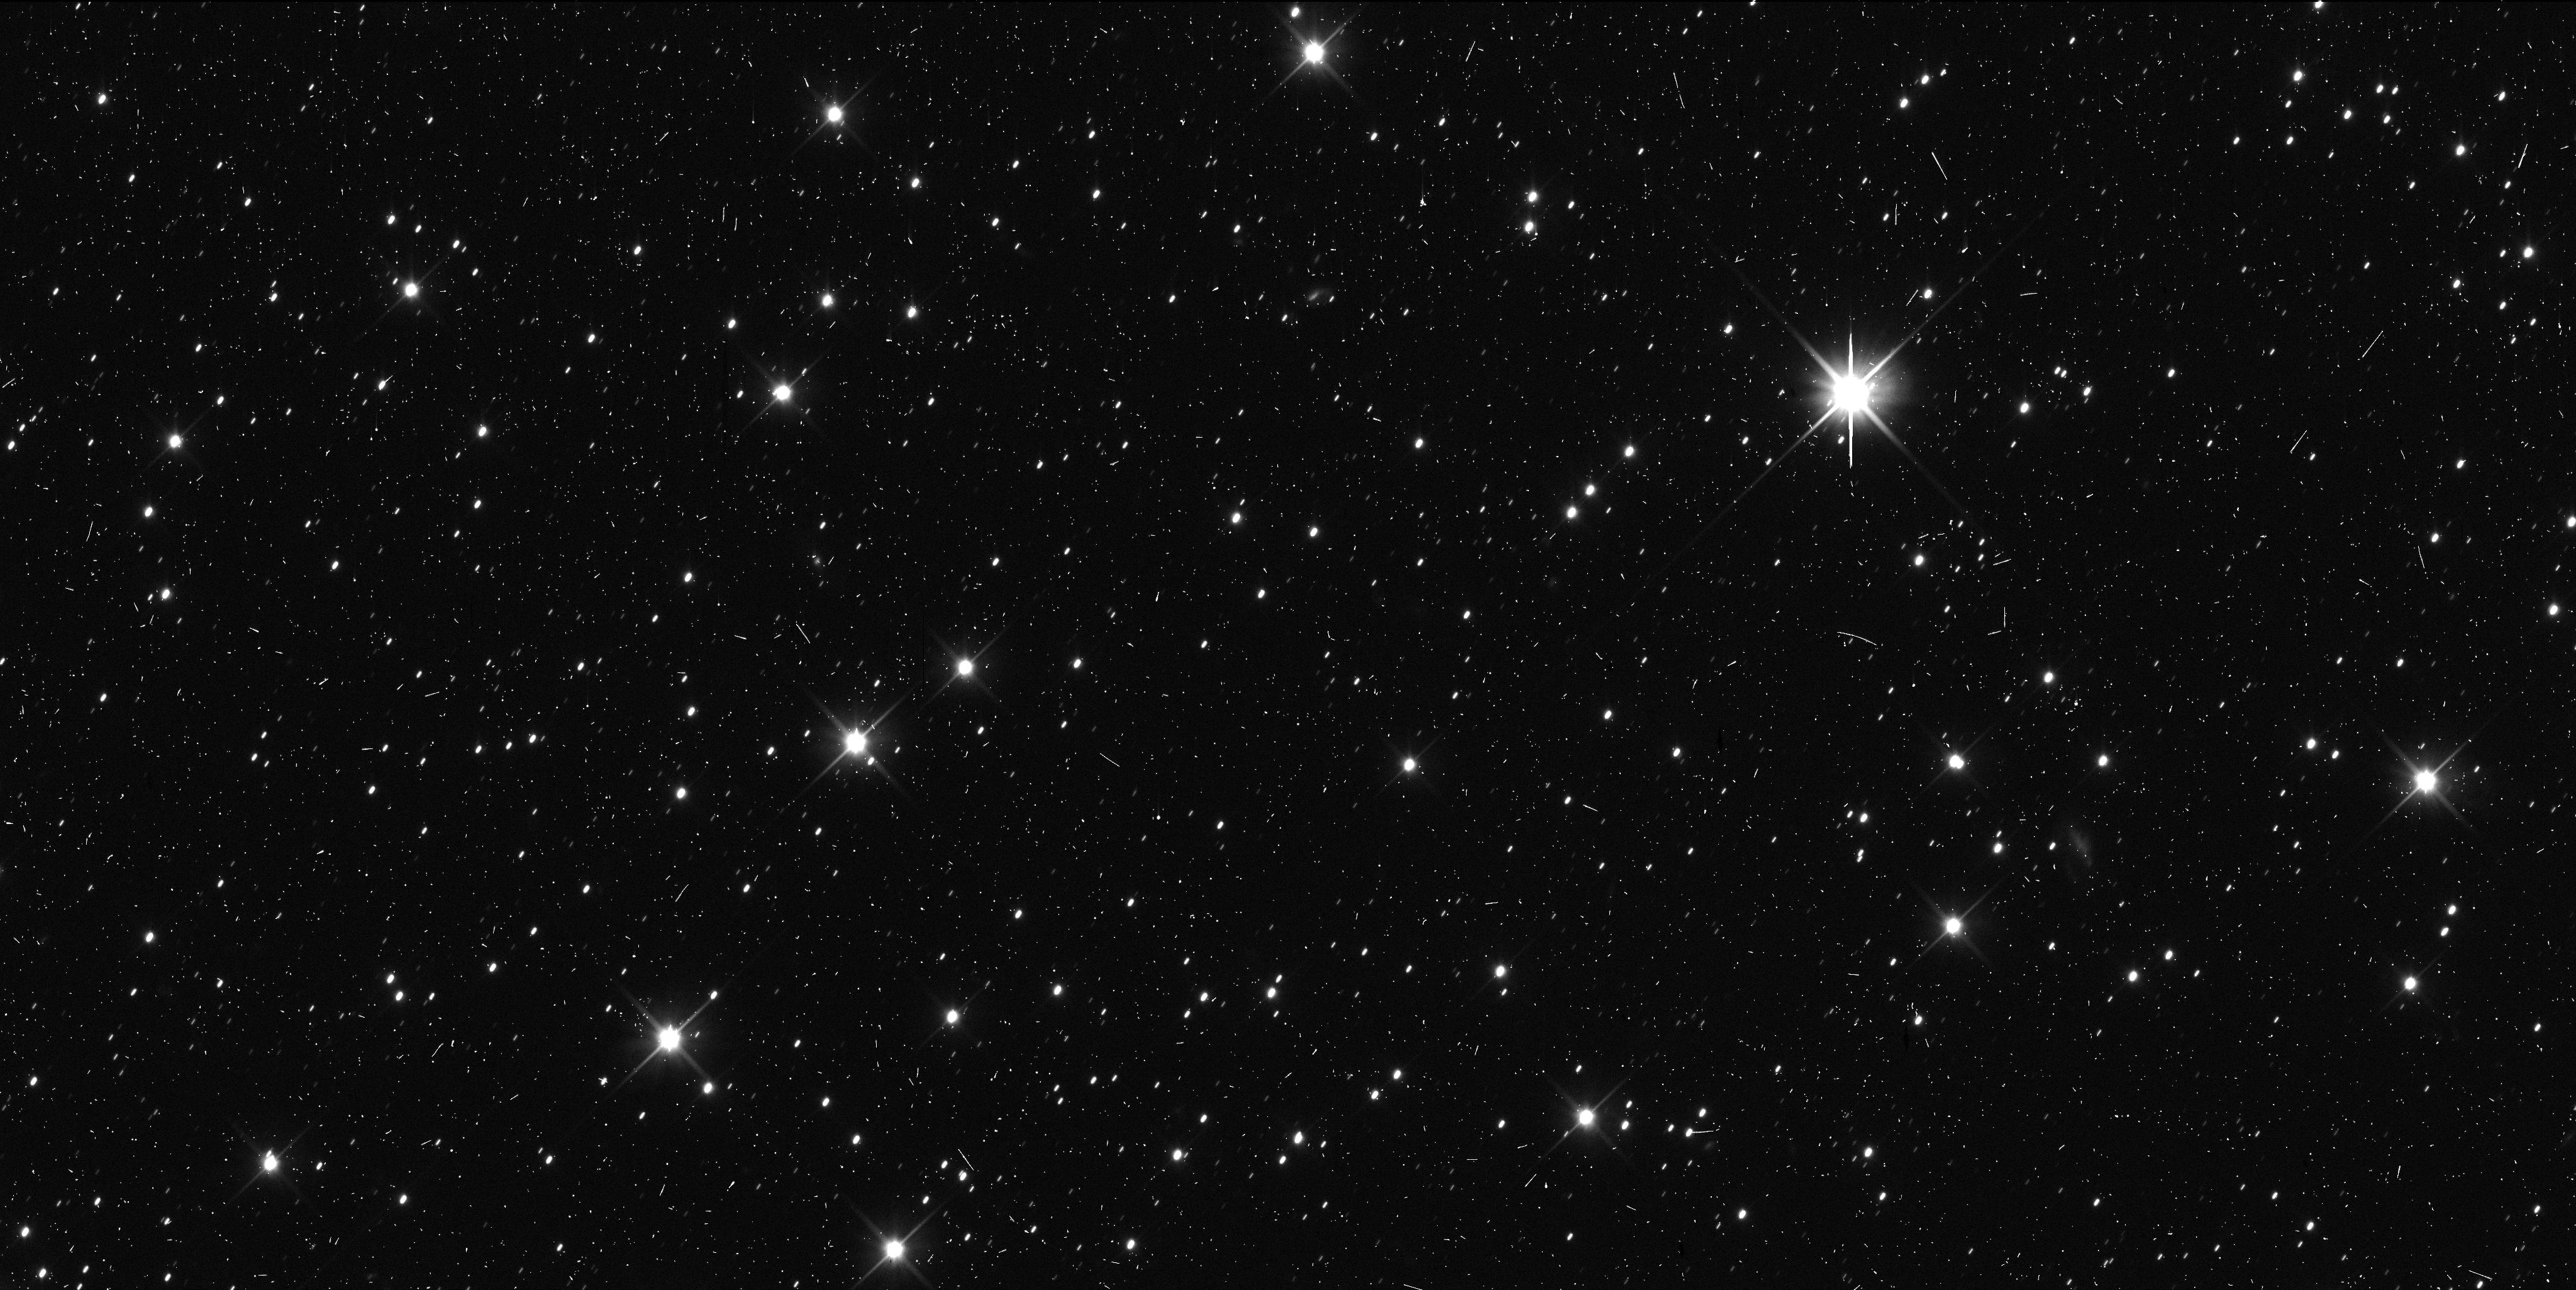
Target: 2014MU69
Instrument: WFC3/UVIS
Filter: F350LP
Exposure: 6 min
Observation ID: id8i14maq

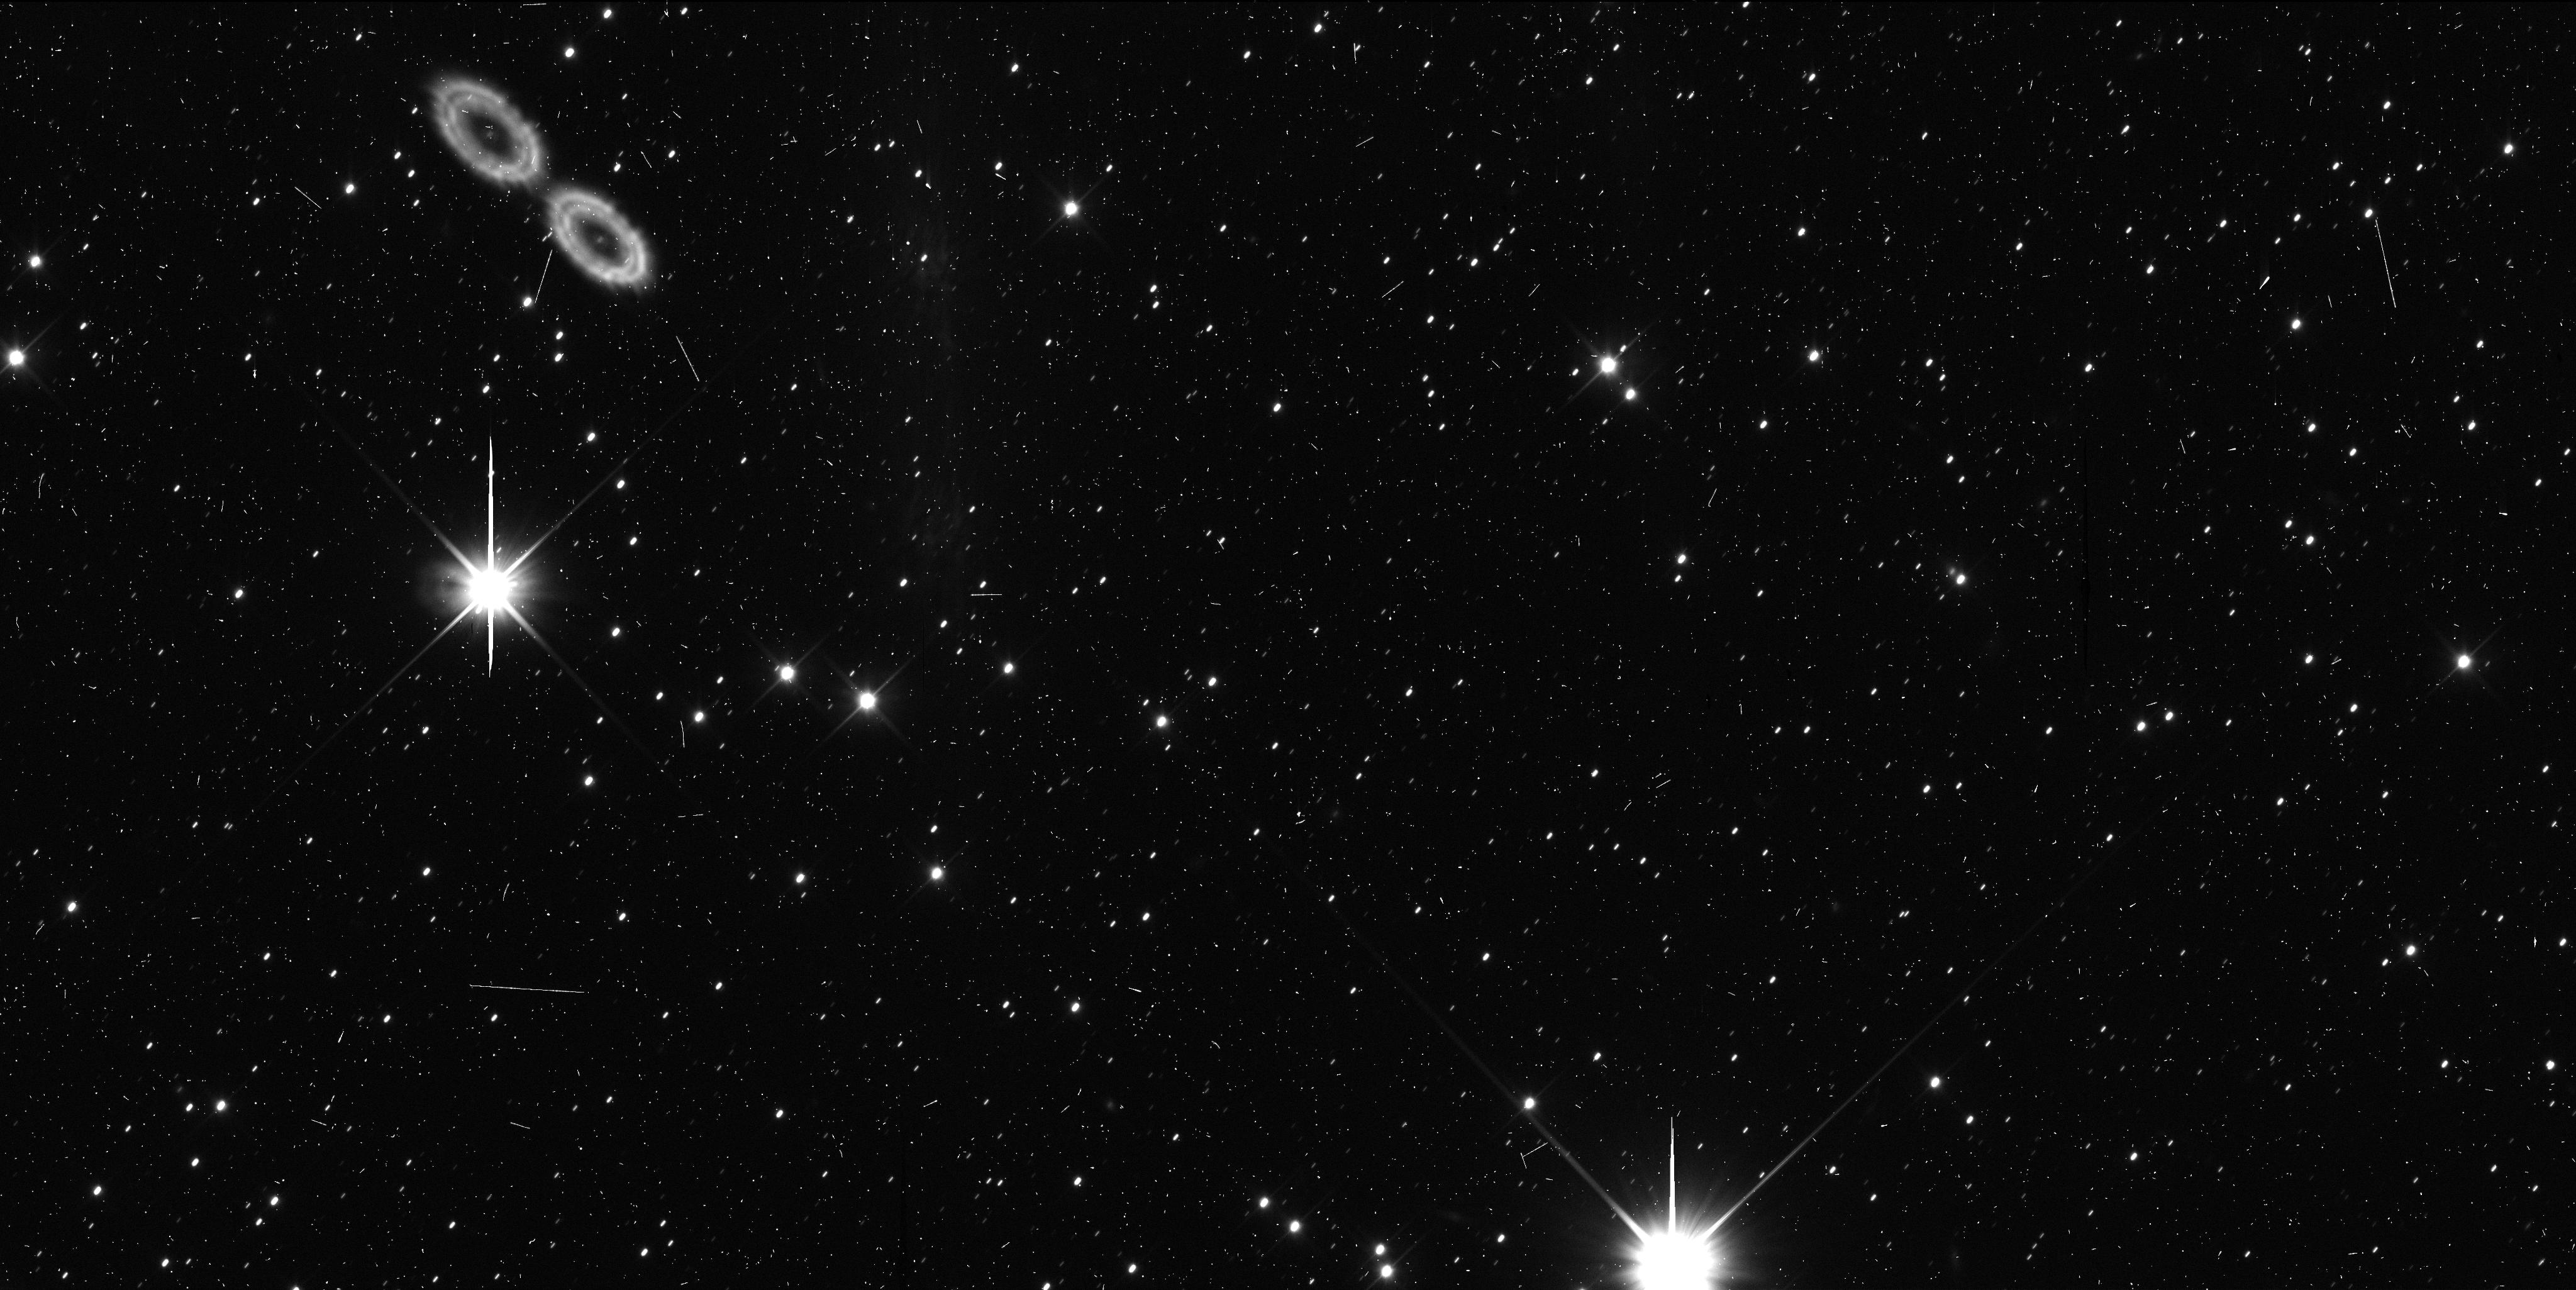
Target: 2014MU69
Instrument: WFC3/UVIS
Filter: F350LP
Exposure: 6 min
Observation ID: id8i01spq

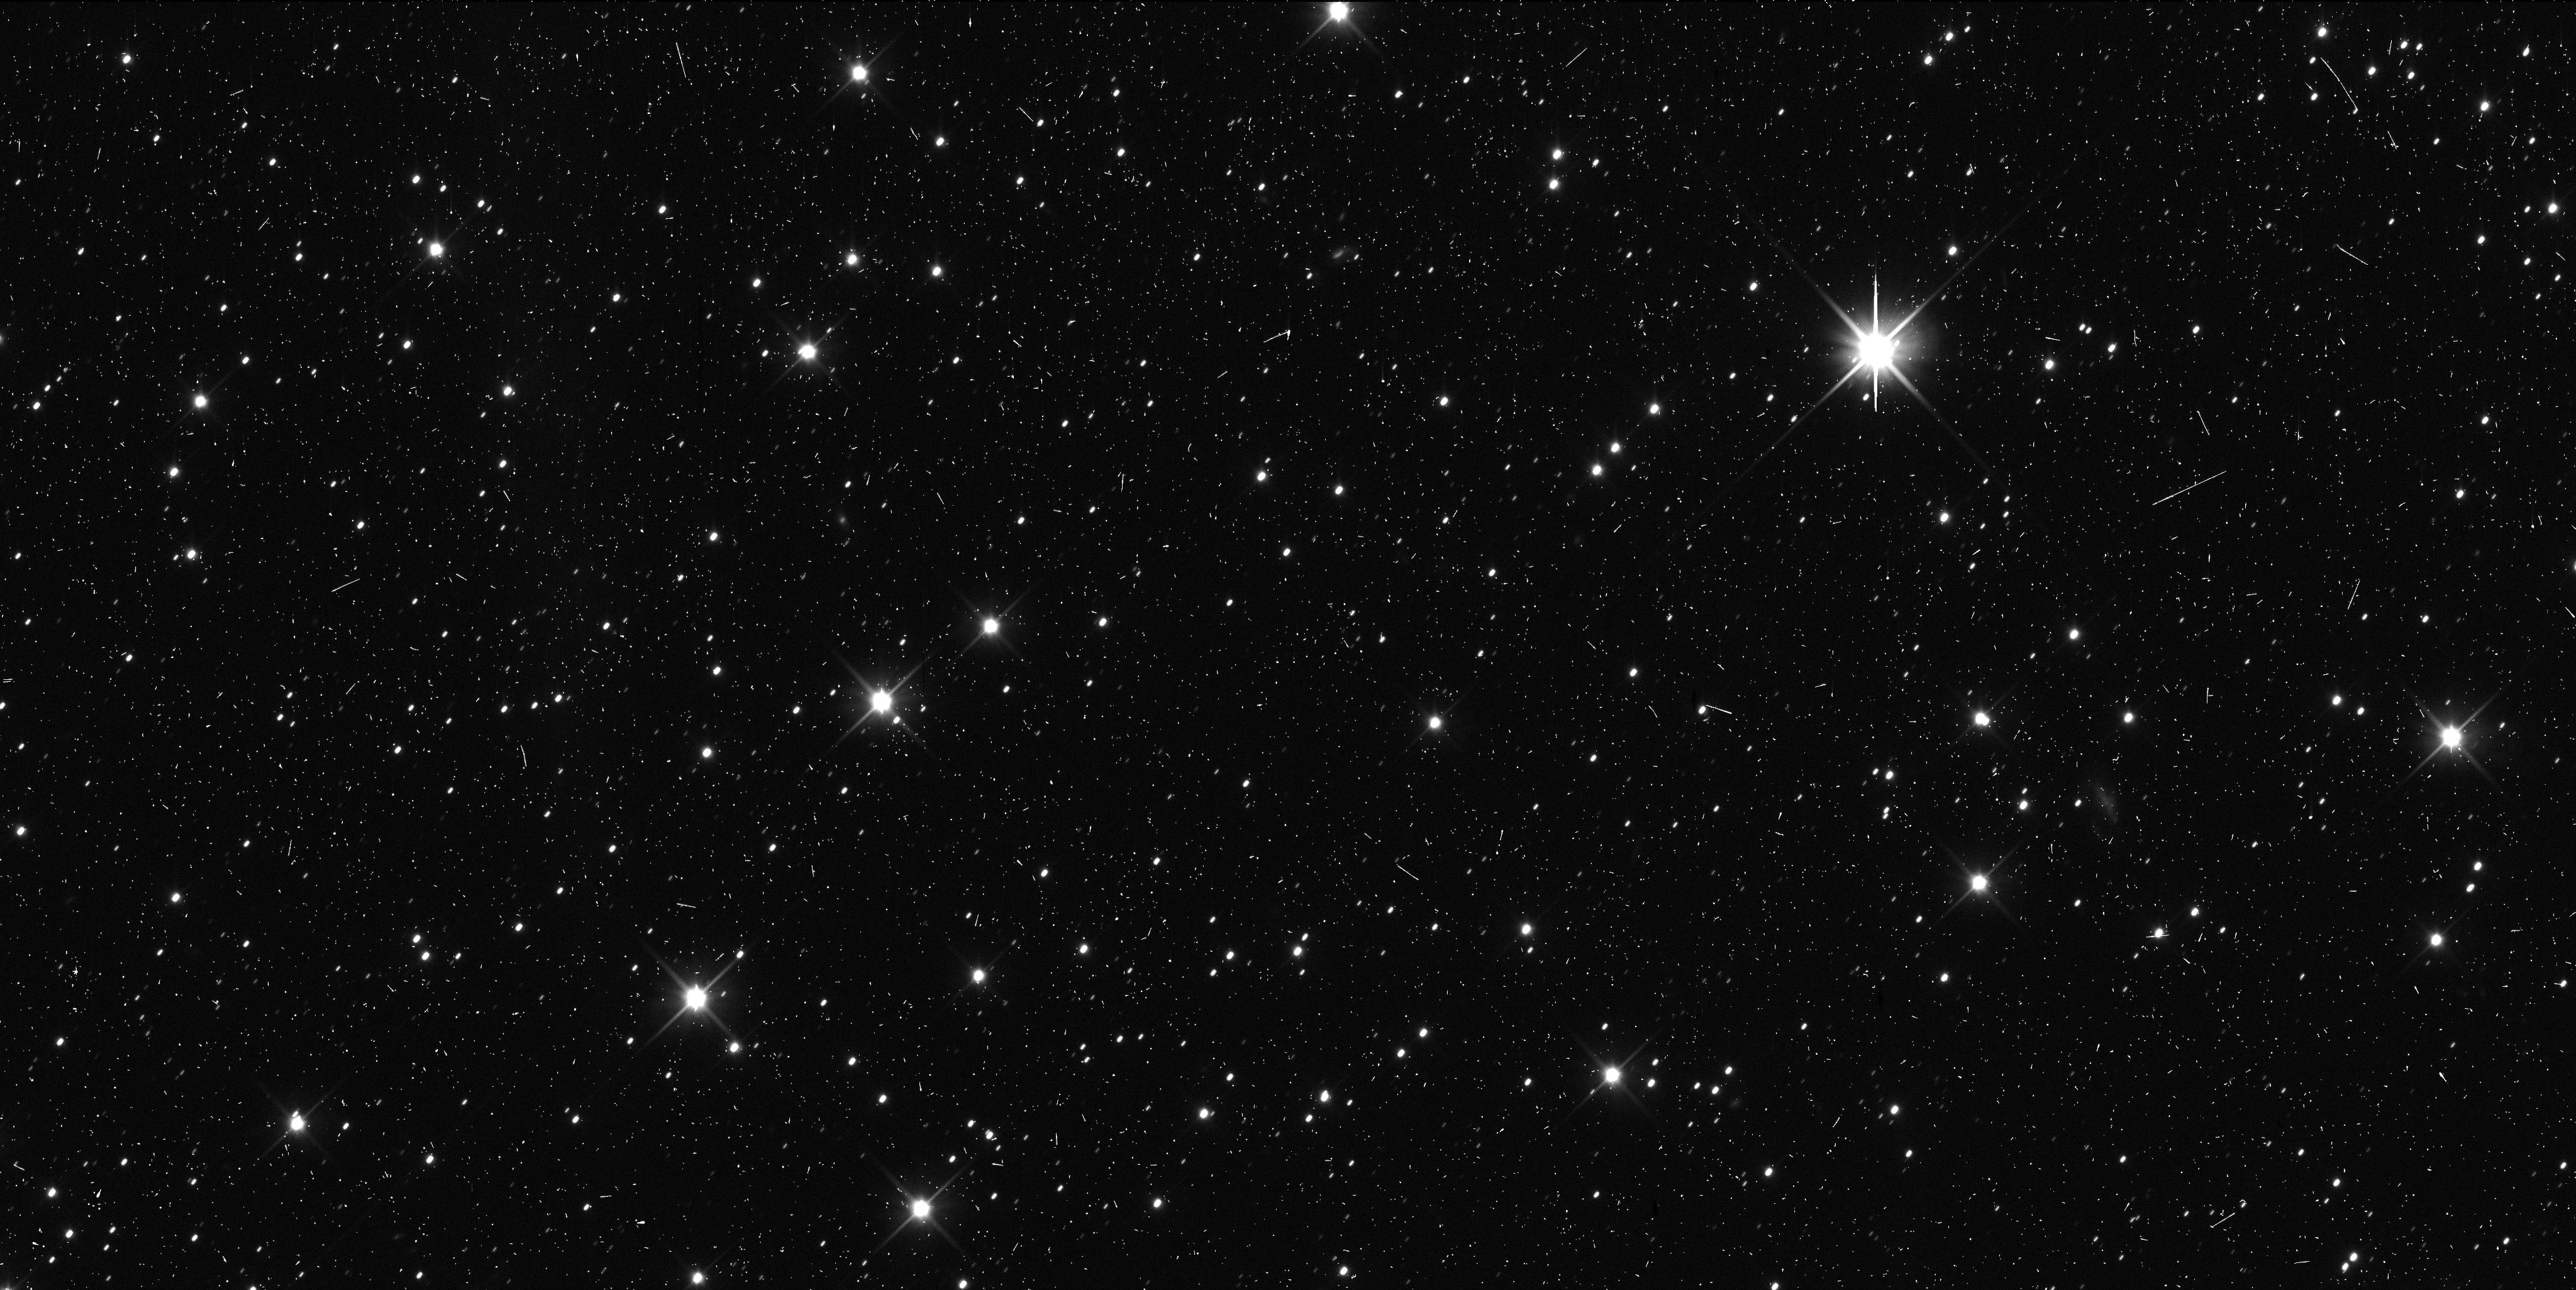
Target: 2014MU69
Instrument: WFC3/UVIS
Filter: F350LP
Exposure: 6 min
Observation ID: id8i15meq

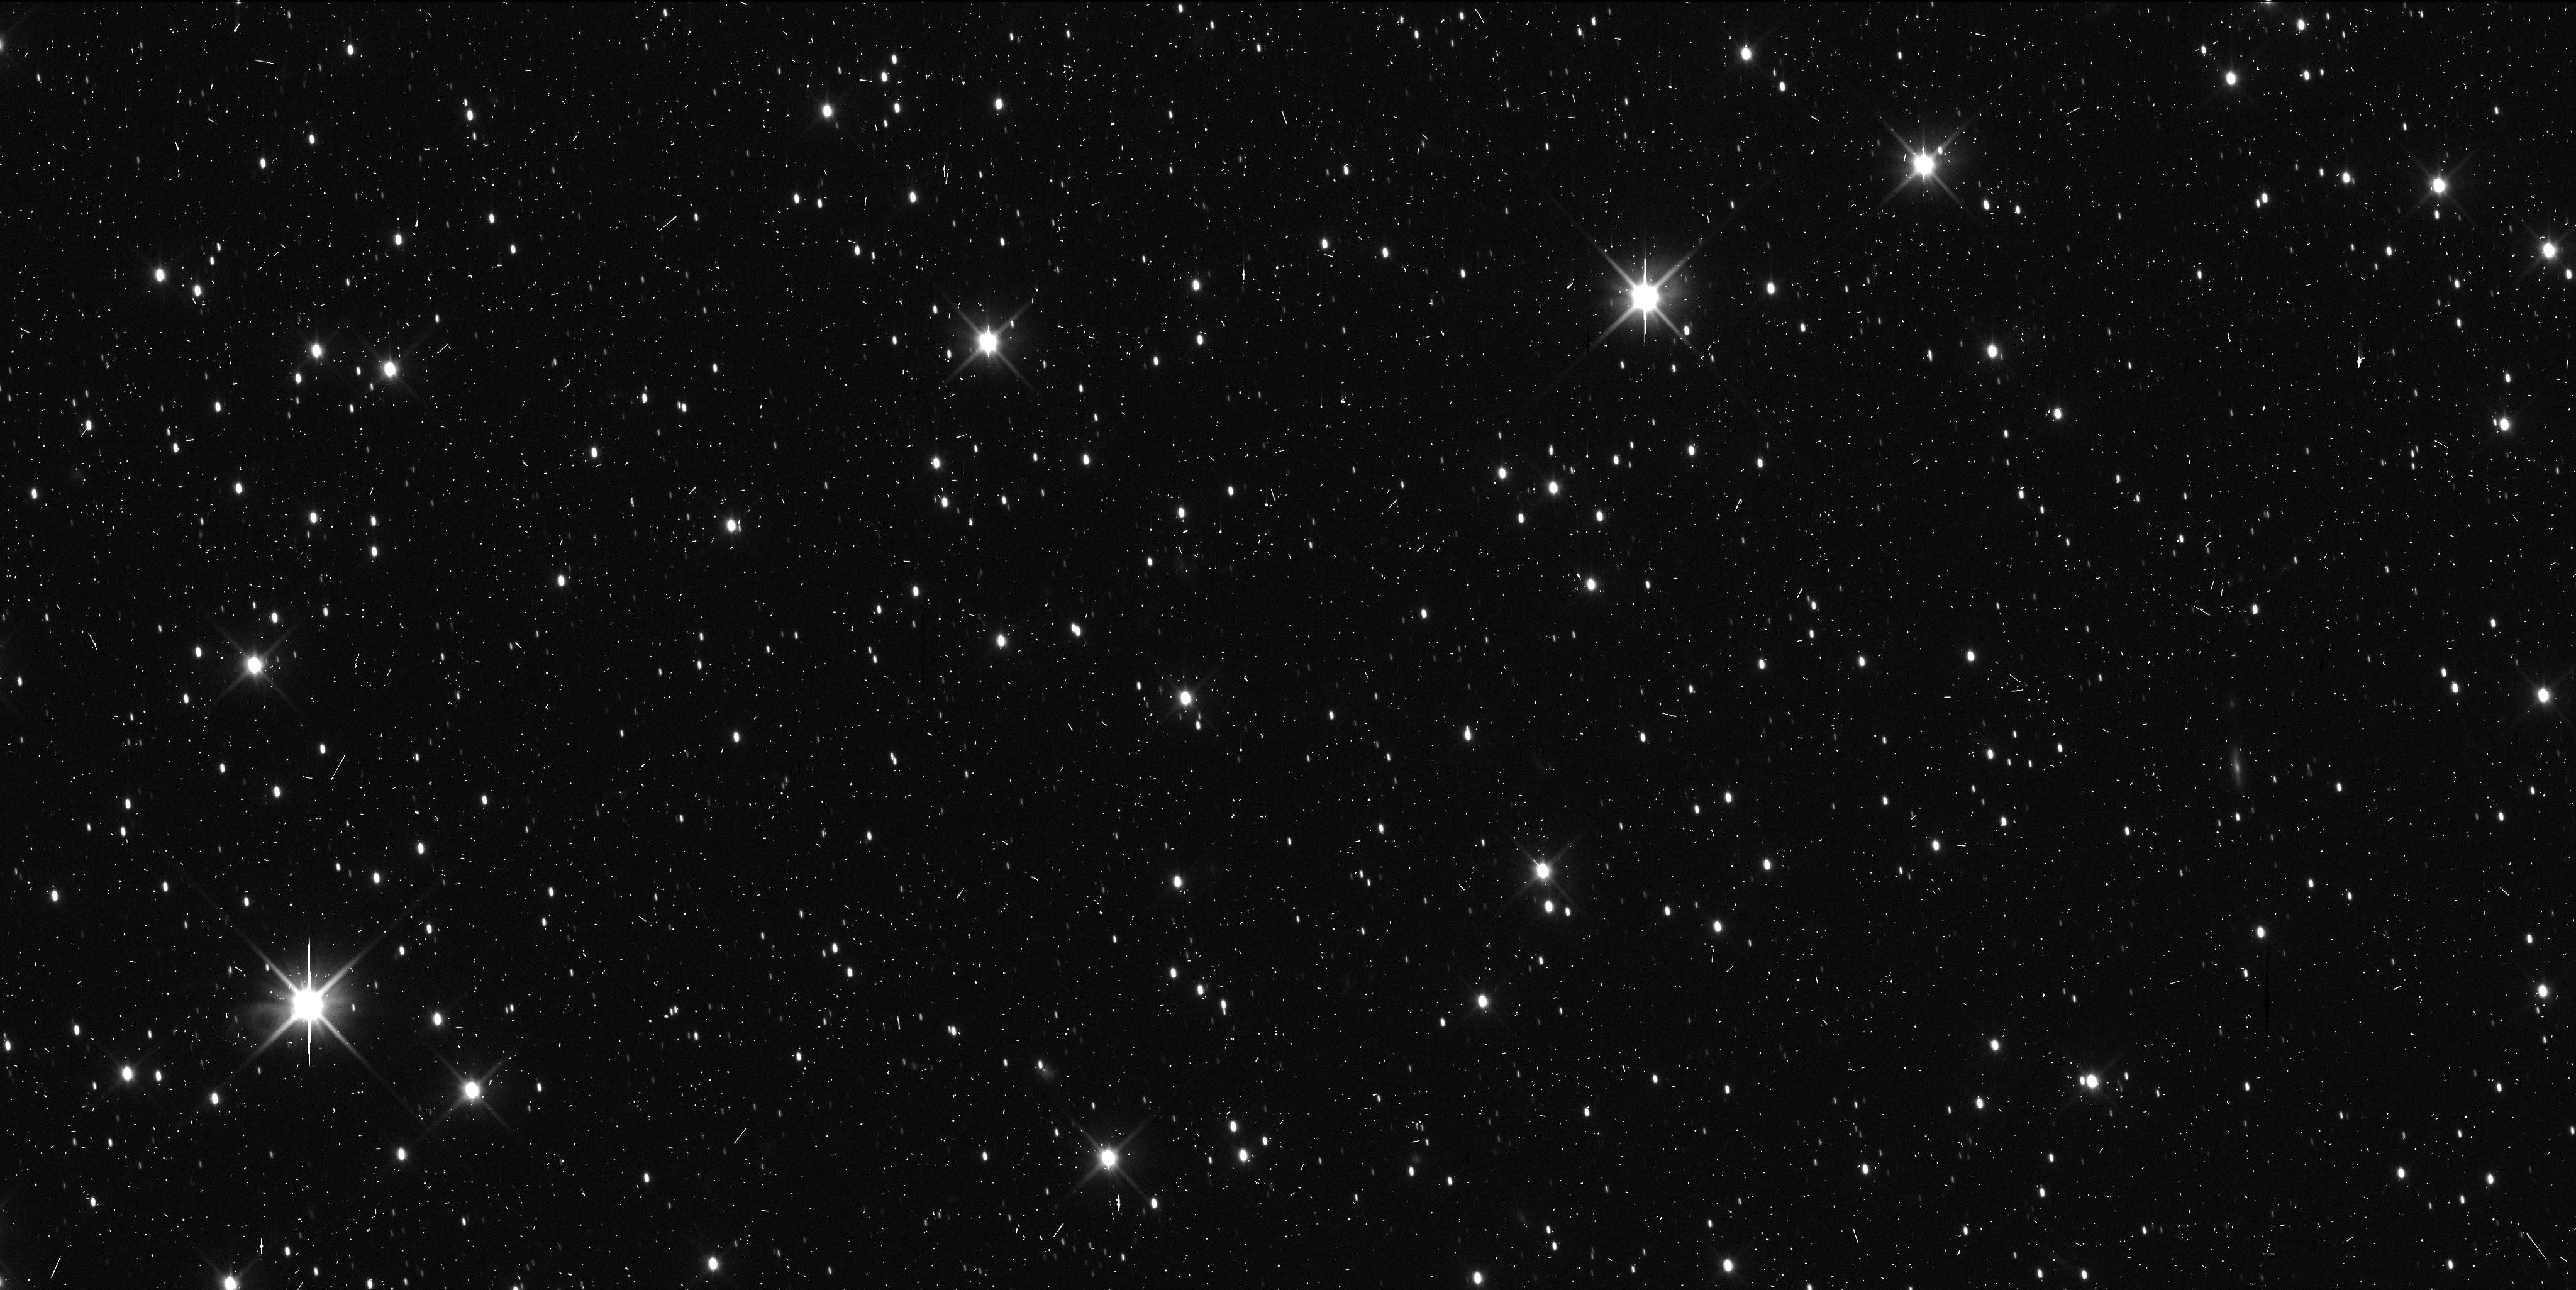
Target: 2014MU69
Instrument: WFC3/UVIS
Filter: F350LP
Exposure: 6 min
Observation ID: id8i24inq

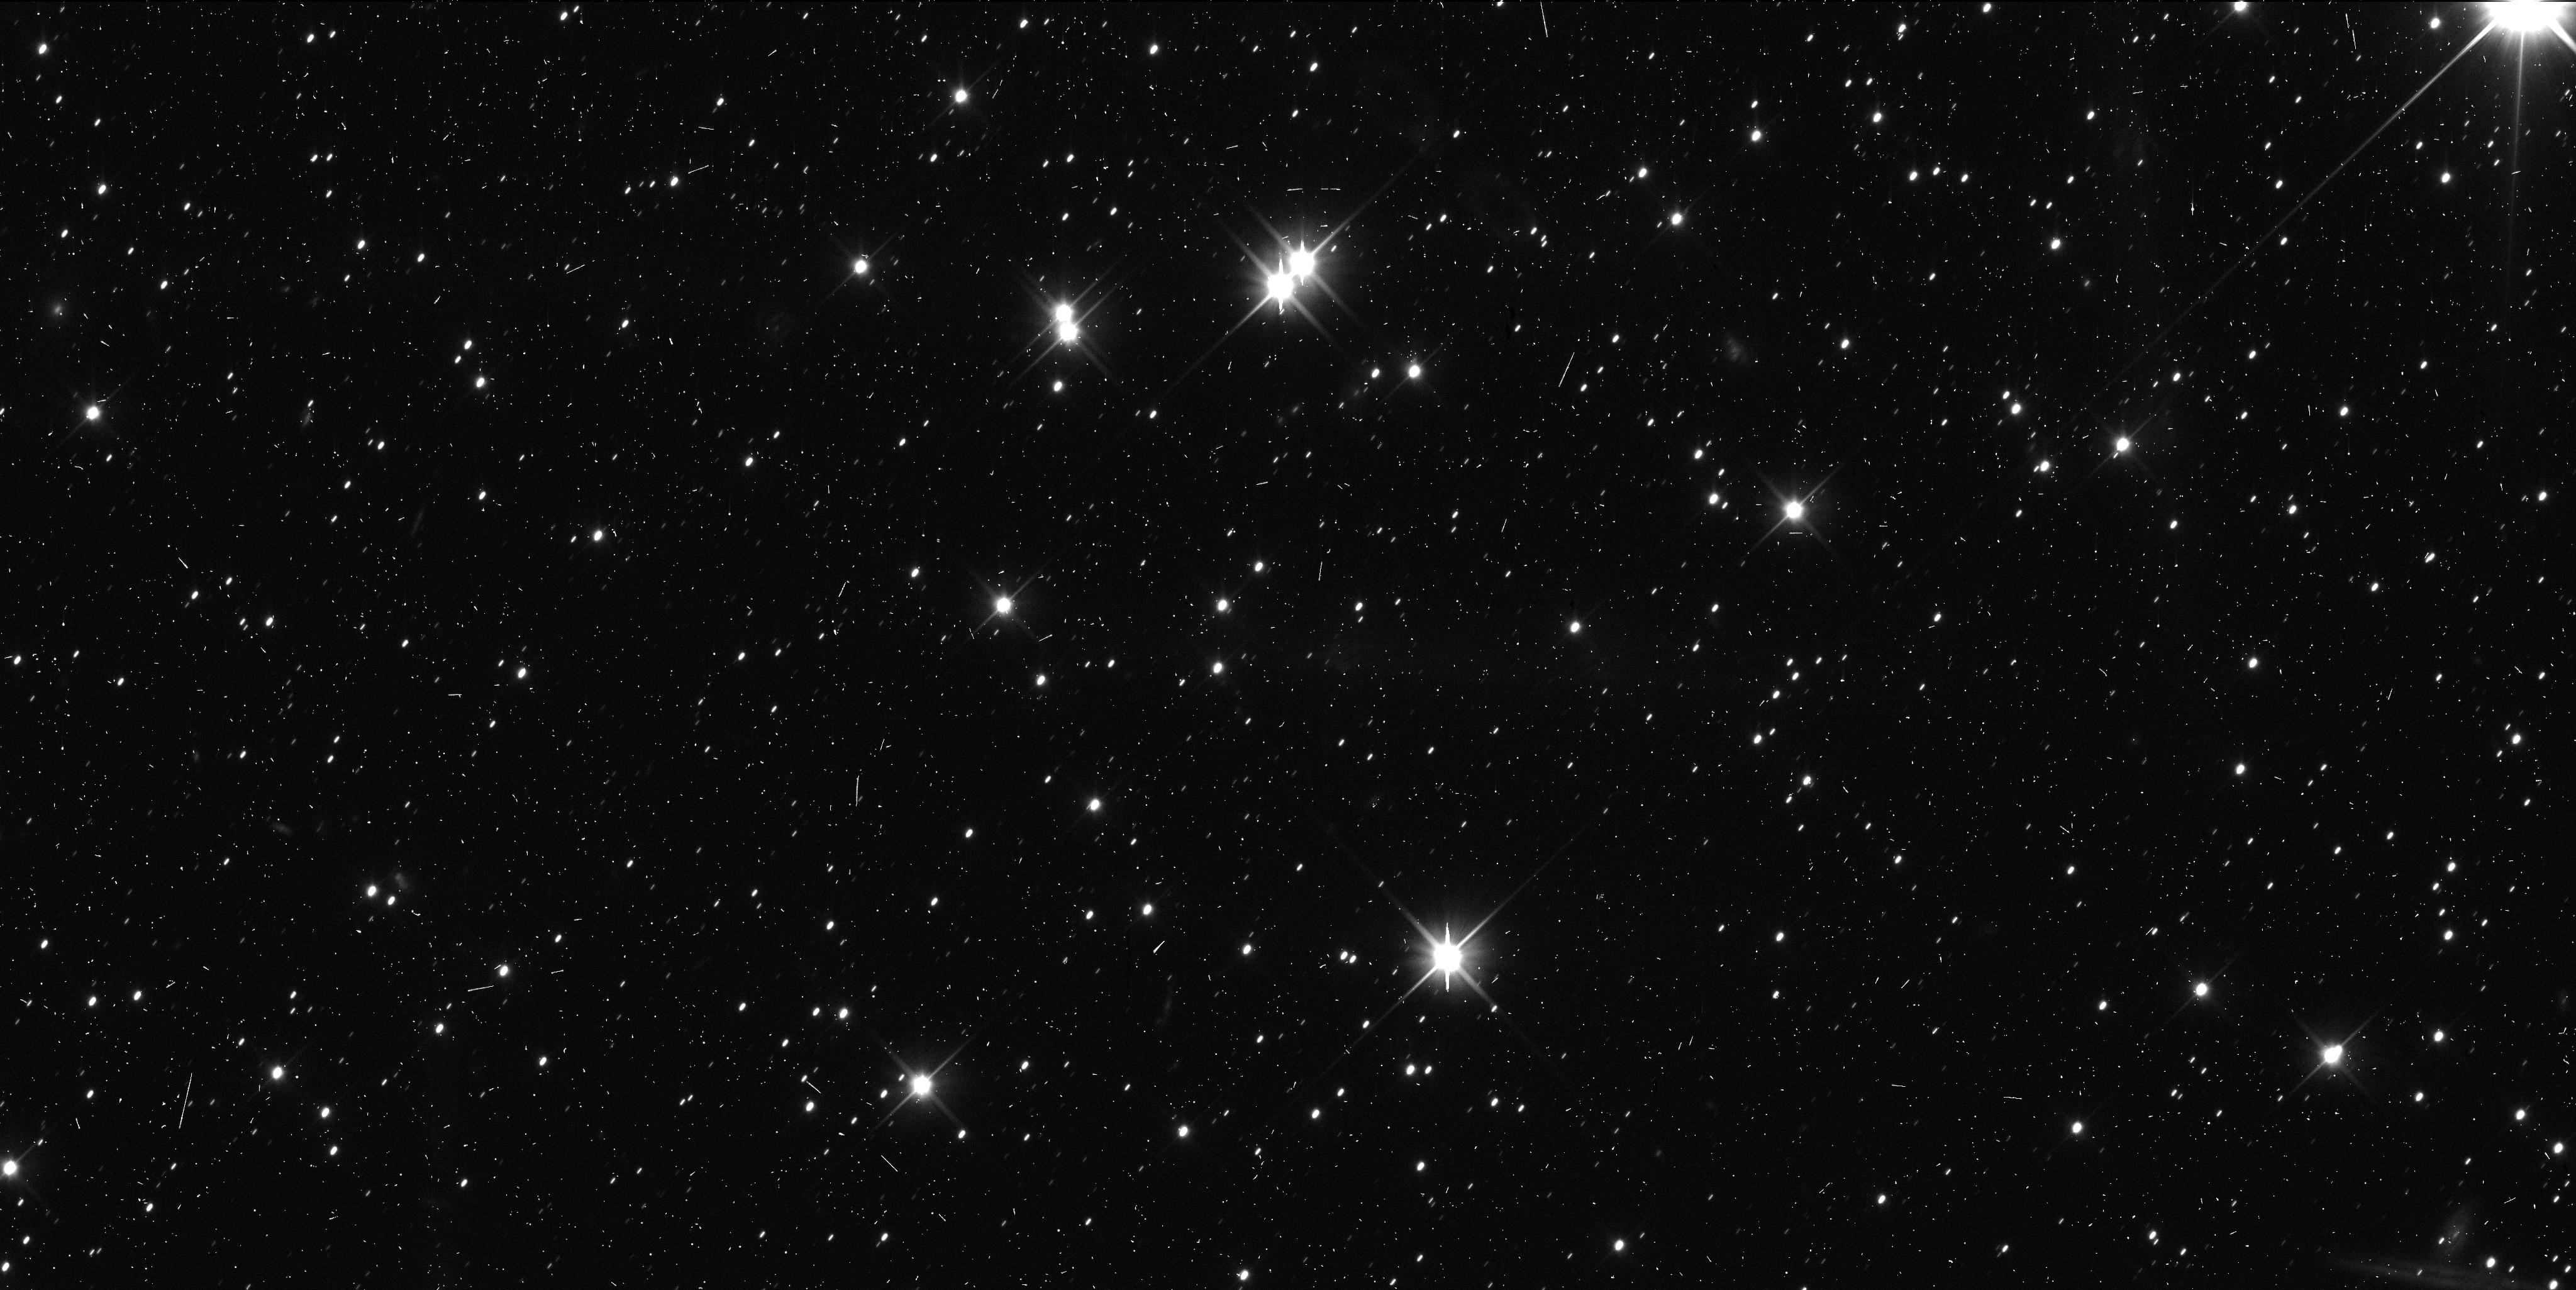
Target: 2014MU69
Instrument: WFC3/UVIS
Filter: F350LP
Exposure: 6 min
Observation ID: id8i12evq

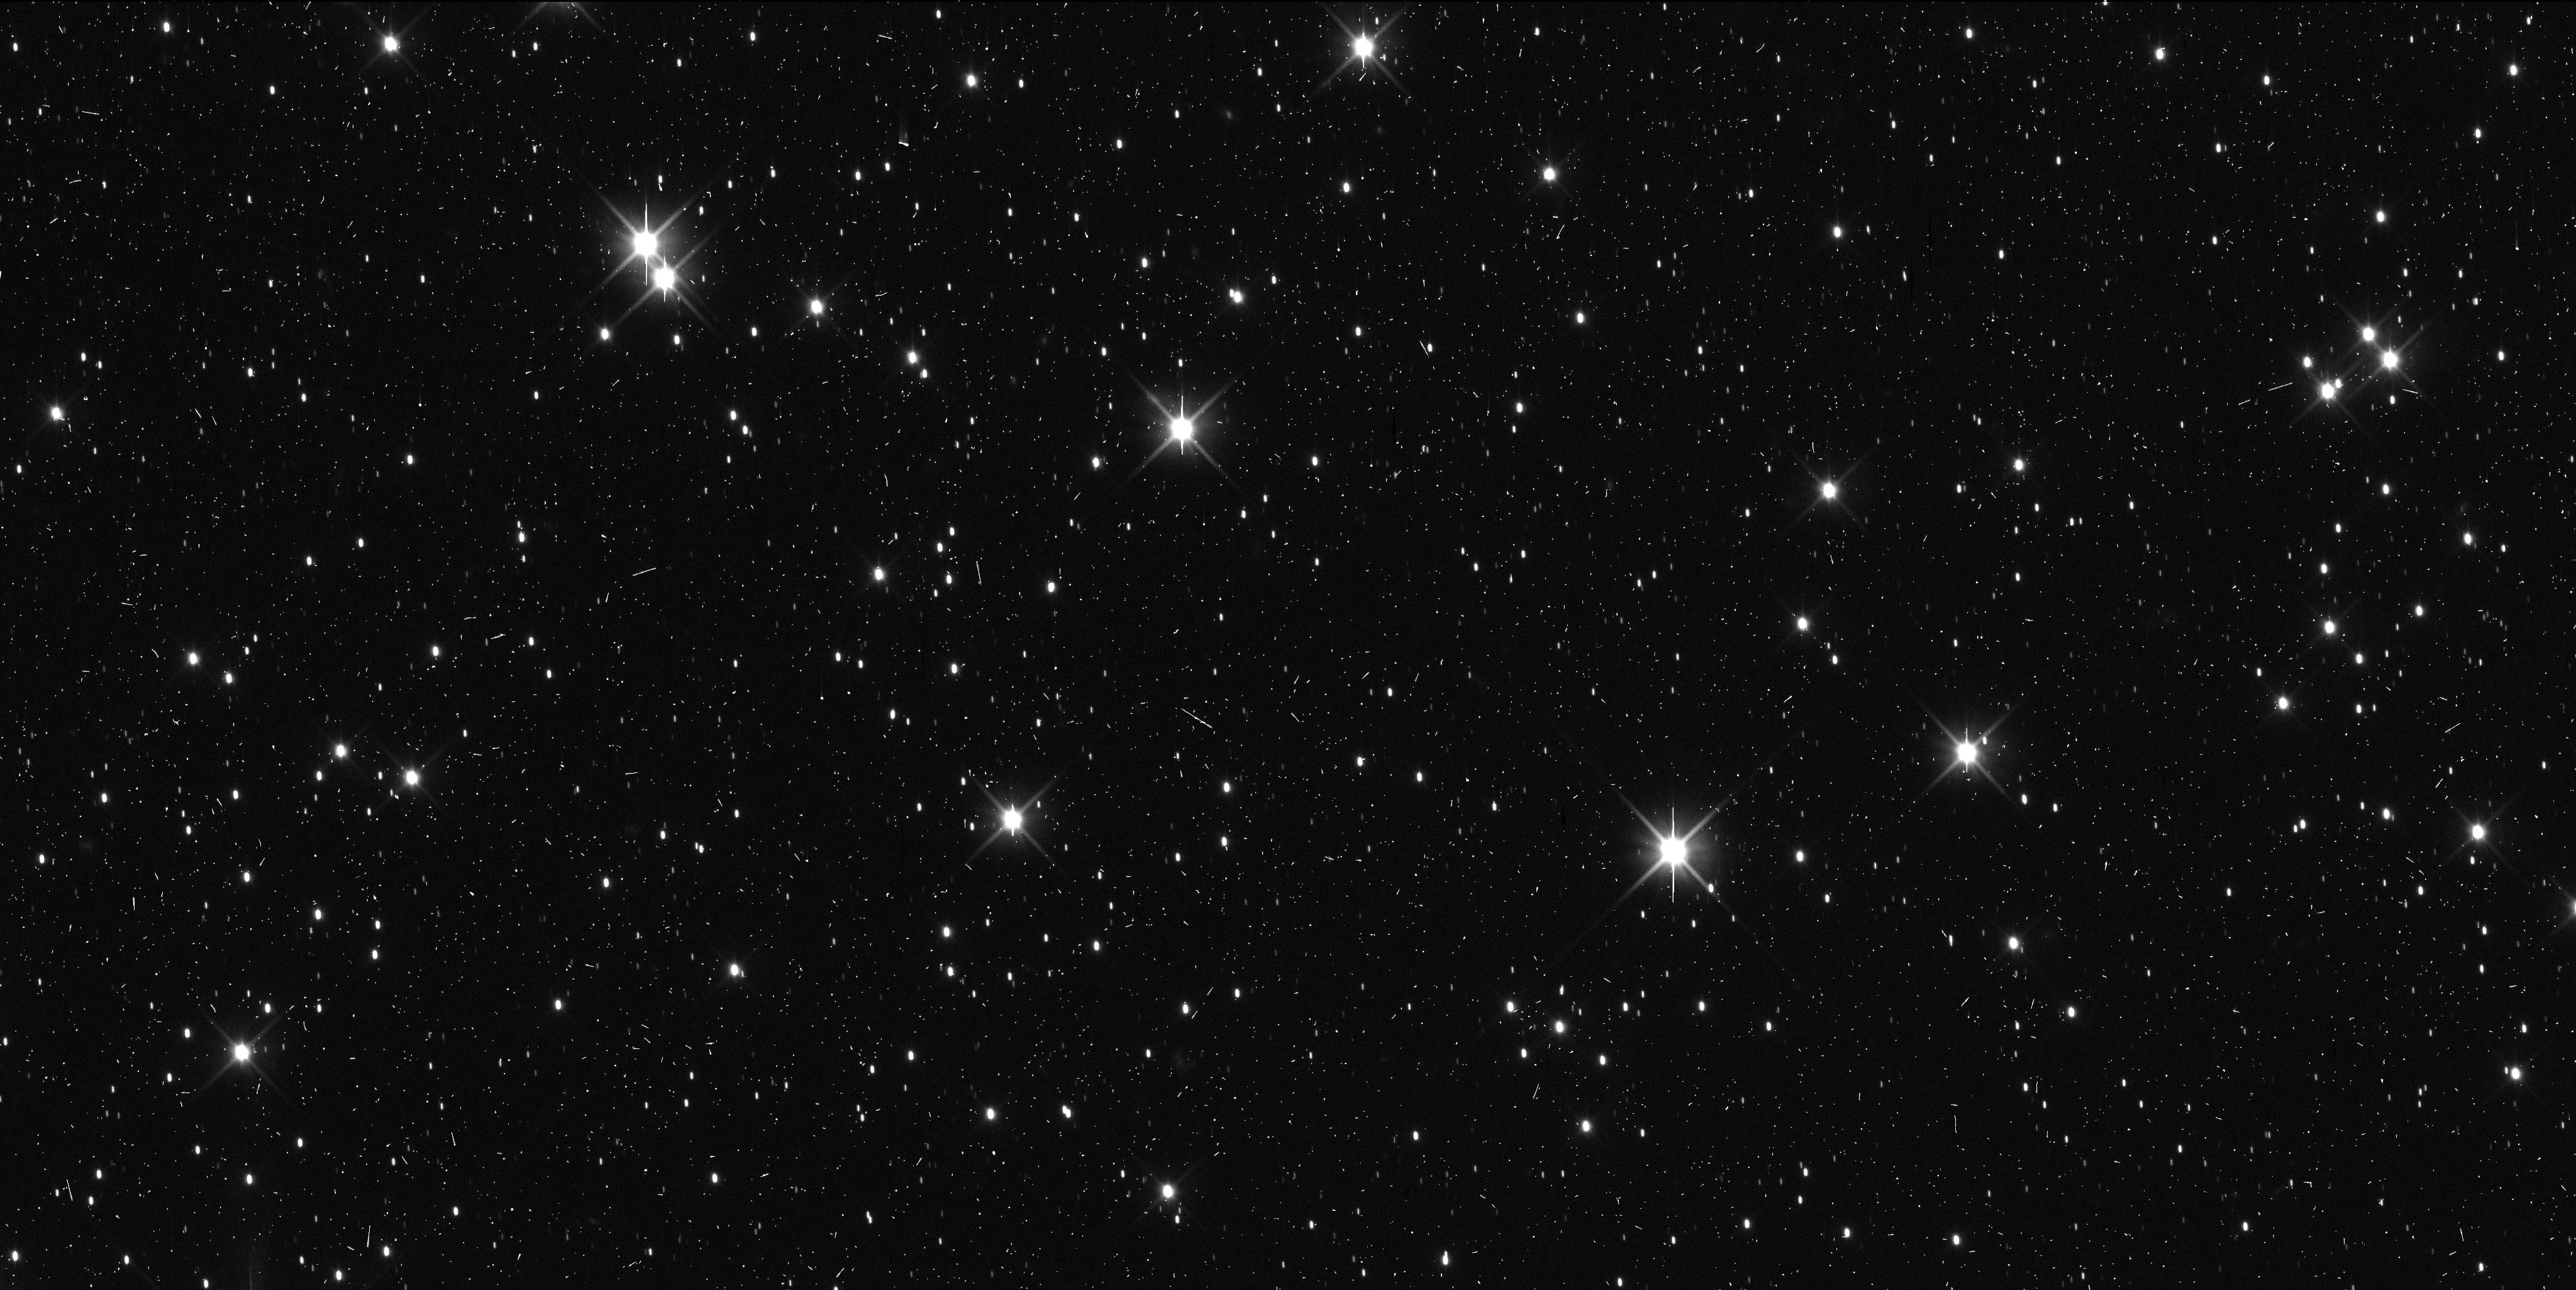
Target: 2014MU69
Instrument: WFC3/UVIS
Filter: F350LP
Exposure: 6 min
Observation ID: id8i19gtq

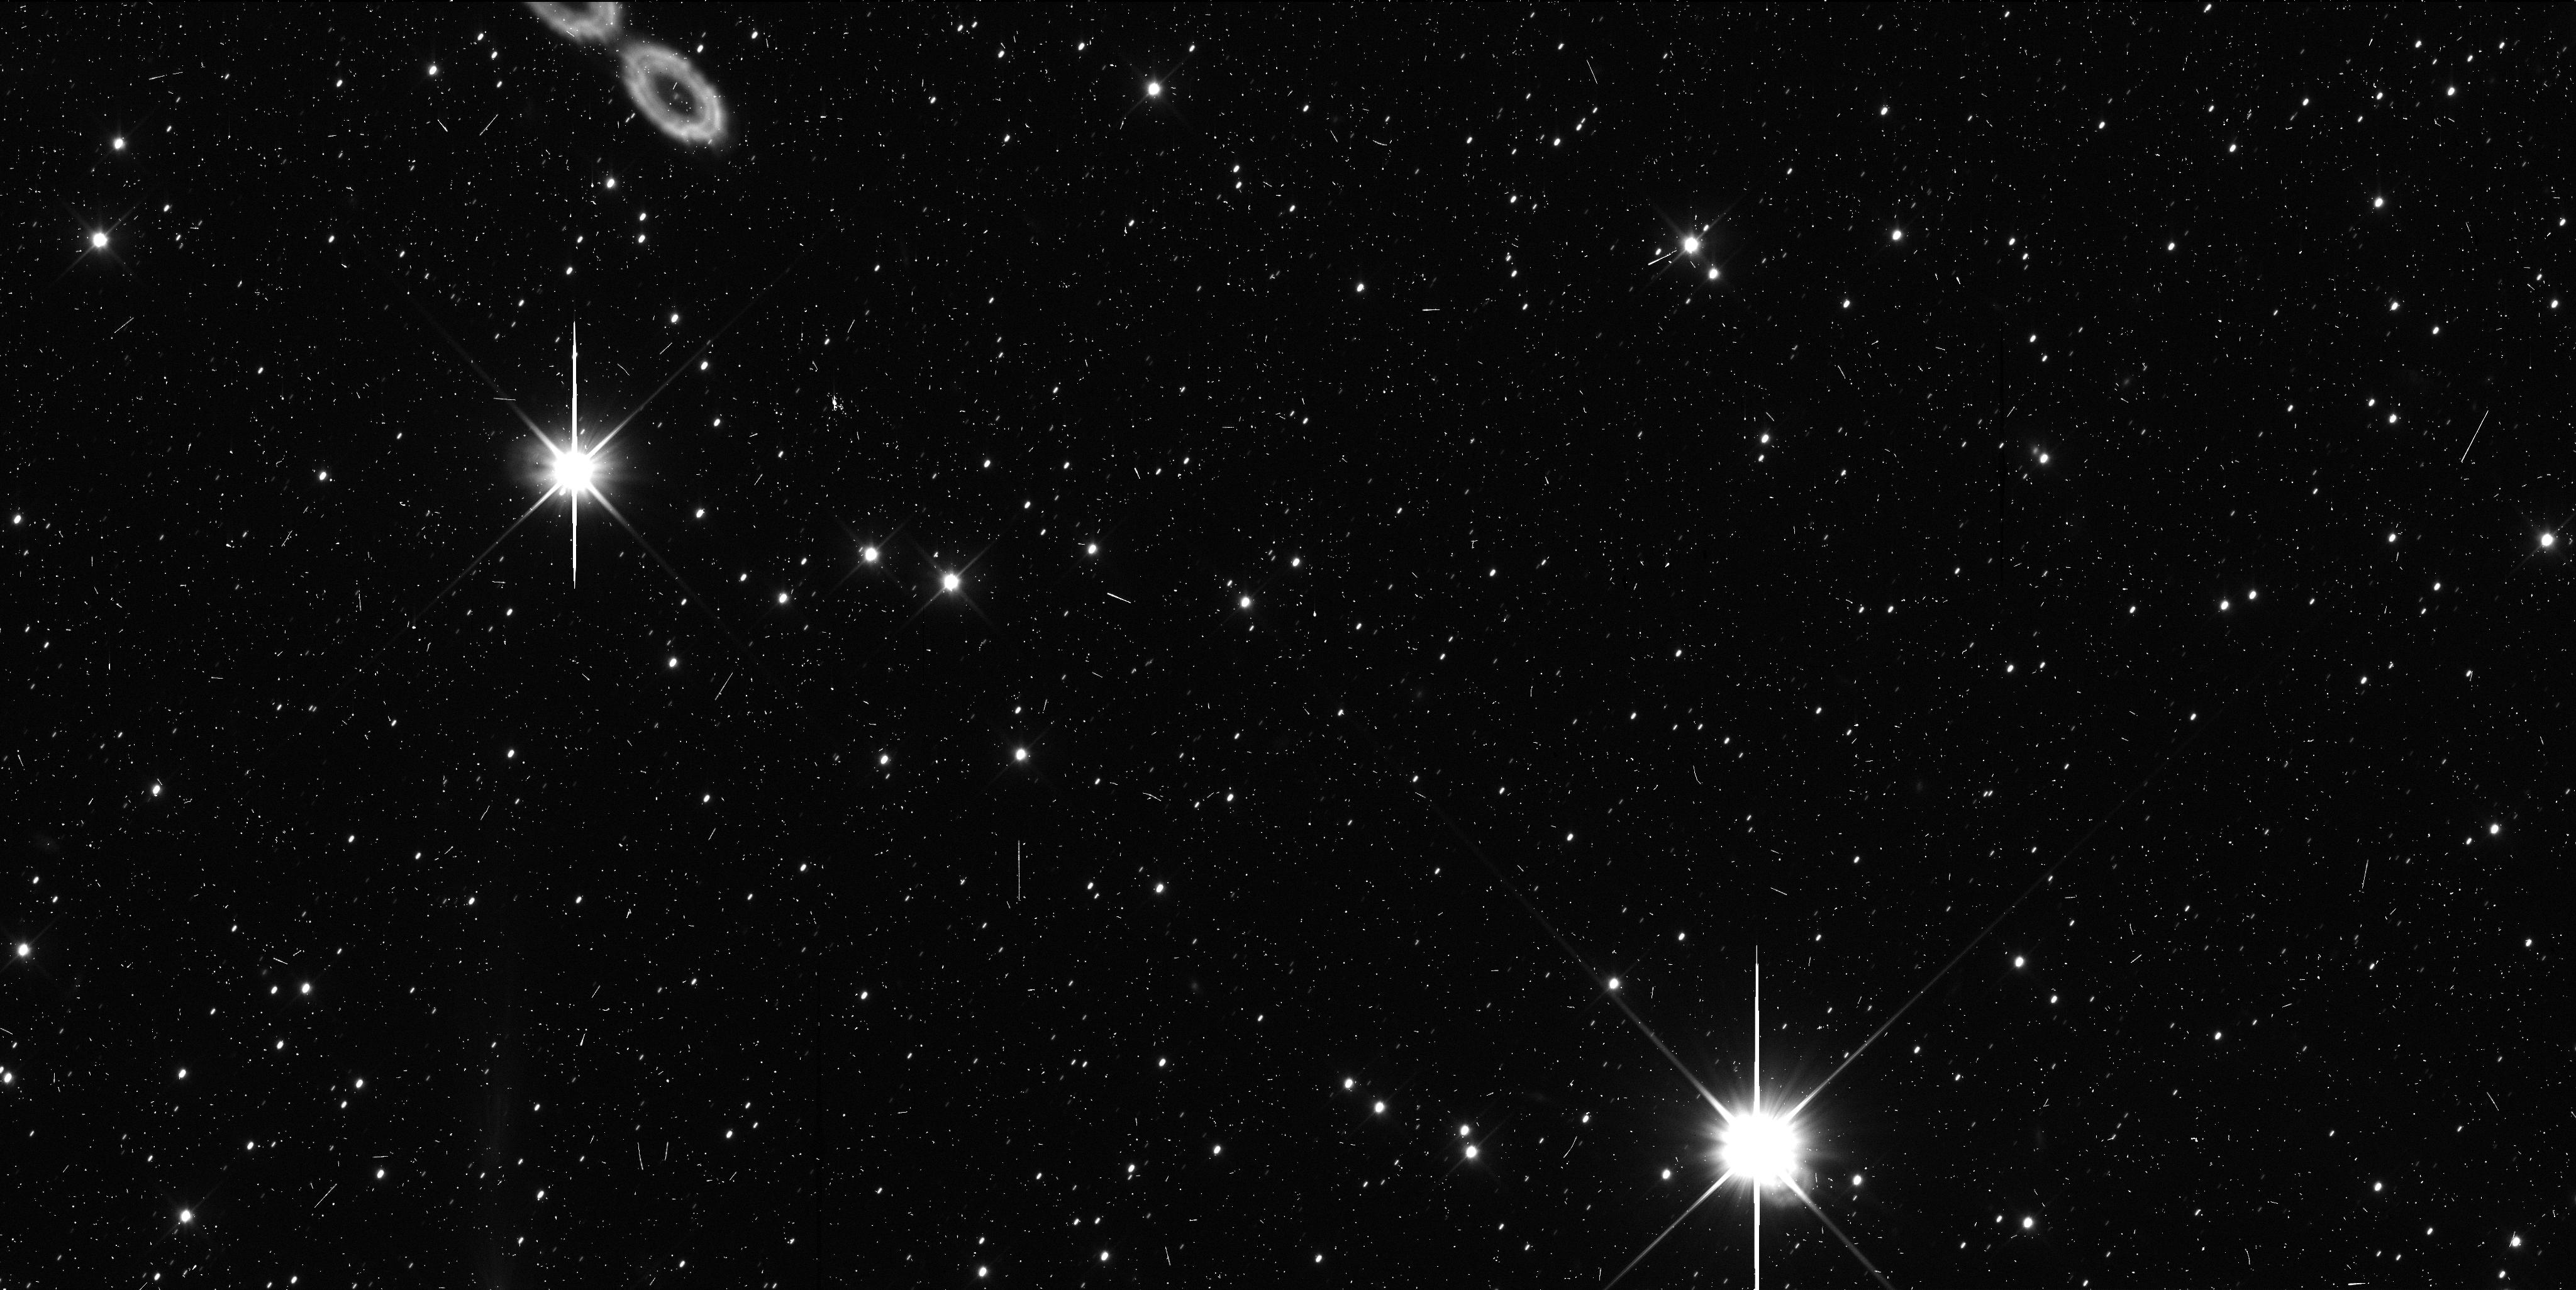
Target: 2014MU69
Instrument: WFC3/UVIS
Filter: F350LP
Exposure: 6 min
Observation ID: id8i03tdq

The Lightcurve of New Horizons Encounter TNO 2014 MU69 (PI: Benecchi, Susan D.)

The New Horizons spacecraft was recently redirected to encounter the Transneptunian Object (TNO) 2014 MU69 on 1 January 2019. In order to optimally plan the fly-by sequencing, we must learn as much about this object in advance of the encounter as possible. In particular, it is critical that we determine, to the best of our ability, if the object is binary (as is the case for ~20% of cold classical TNOs in this size range), the rotation period and shape of the body. All of these parameters influence the encounter design and timing. Existing and proposed HST astrometric datasets constrain its diameter (21-41 km for an albedo of 0.15-0.04) and orbit, and suggest a rotational lightcurve amplitude of >0.3 mags, but cannot determine the rotation period or lightcurve shape. To that end we propose to use 24 HST orbits over ~4 days to measure the lightcurve amplitude of 2014 MU69, and constrain its rotation period to better than 5%. 2014 MU69's orbit identifies it as very typical member of the "cold classical" TNO population. This makes it an ideal target for our spacecraft mission because close-up observations obtained of 2014 MU69 can be extrapolated to understand the cold classical population as a whole, which is the most primitive and least disturbed part of the Kuiper Belt.